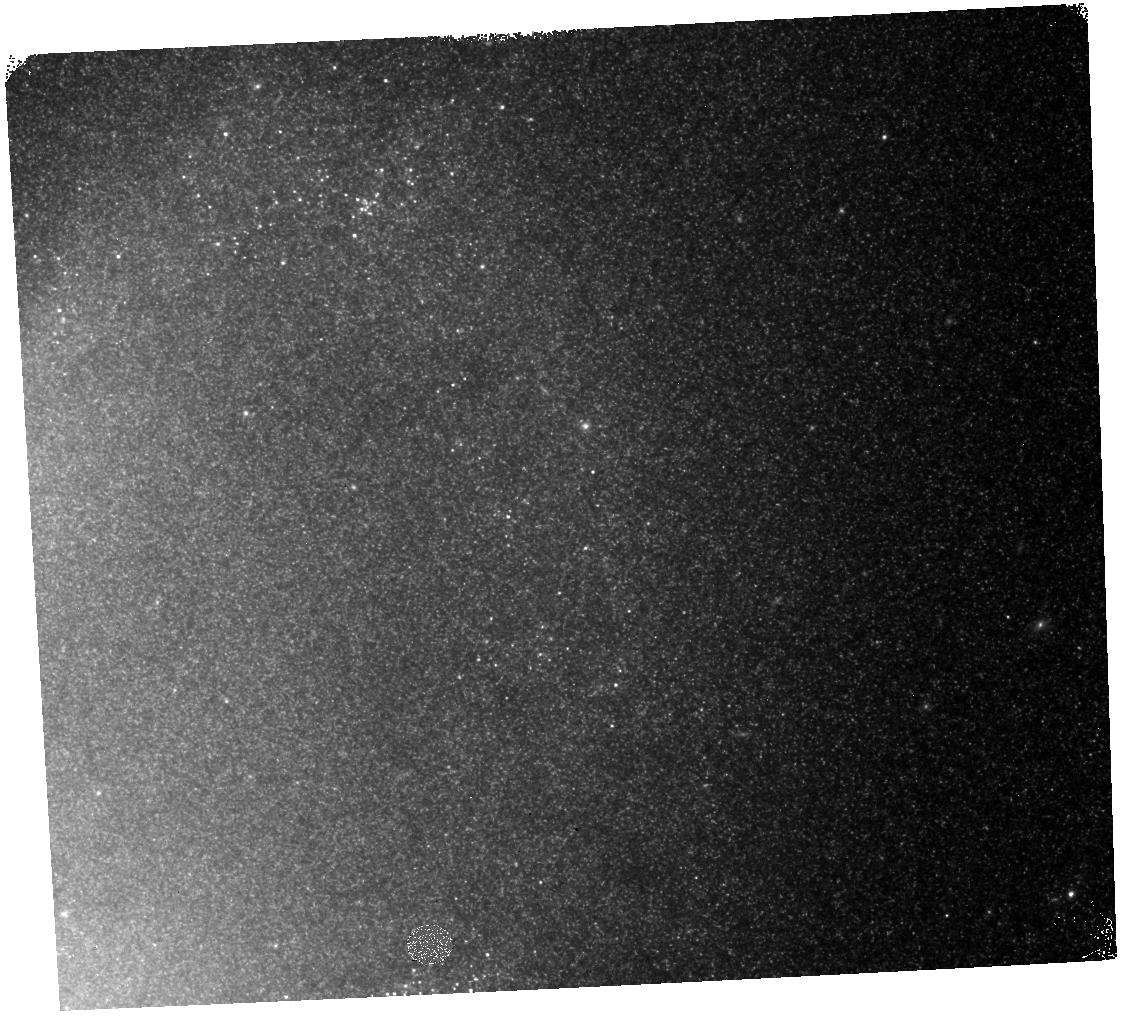
Target: NGC4258. Instrument: WFC3/IR. Filter: F125W. Exposure: 6 min. Observation ID: hst_13445_09_wfc3_ir_f125w_icaq09

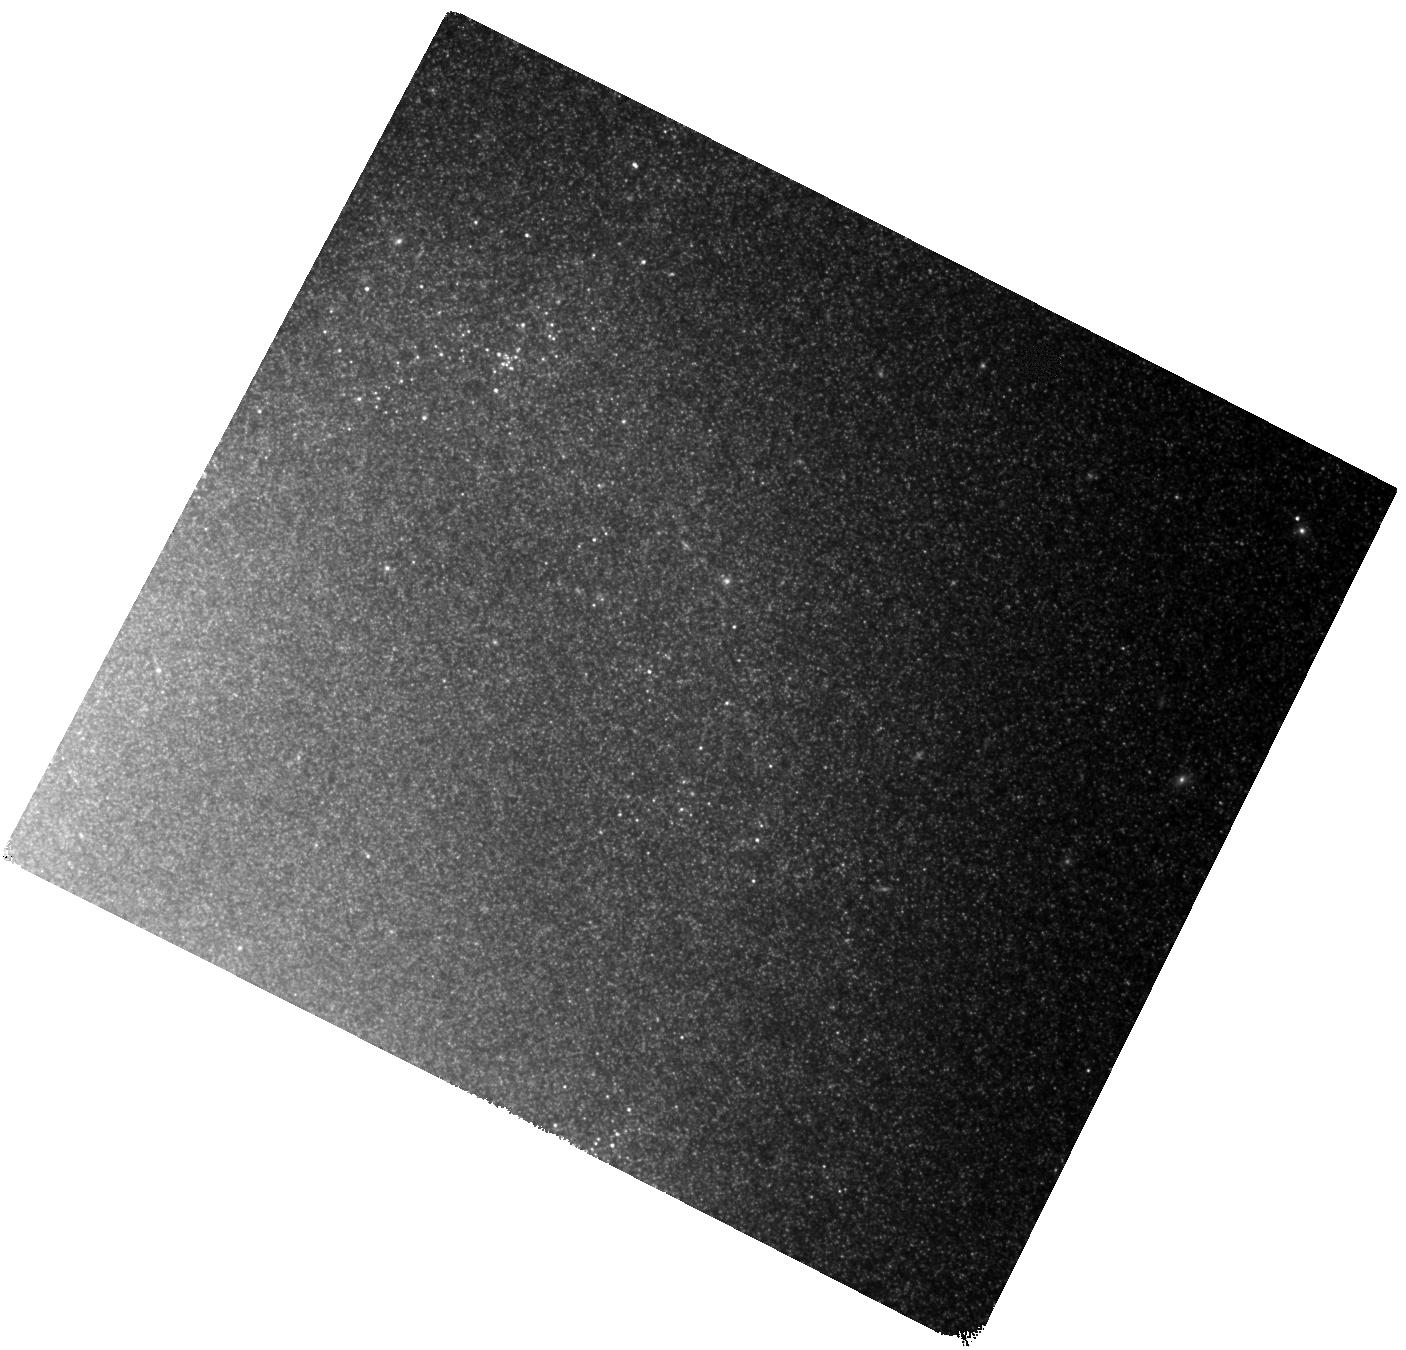
Target: NGC4258. Instrument: WFC3/IR. Filter: F160W. Exposure: 37 min. Observation ID: hst_13445_03_wfc3_ir_f160w_icaq03

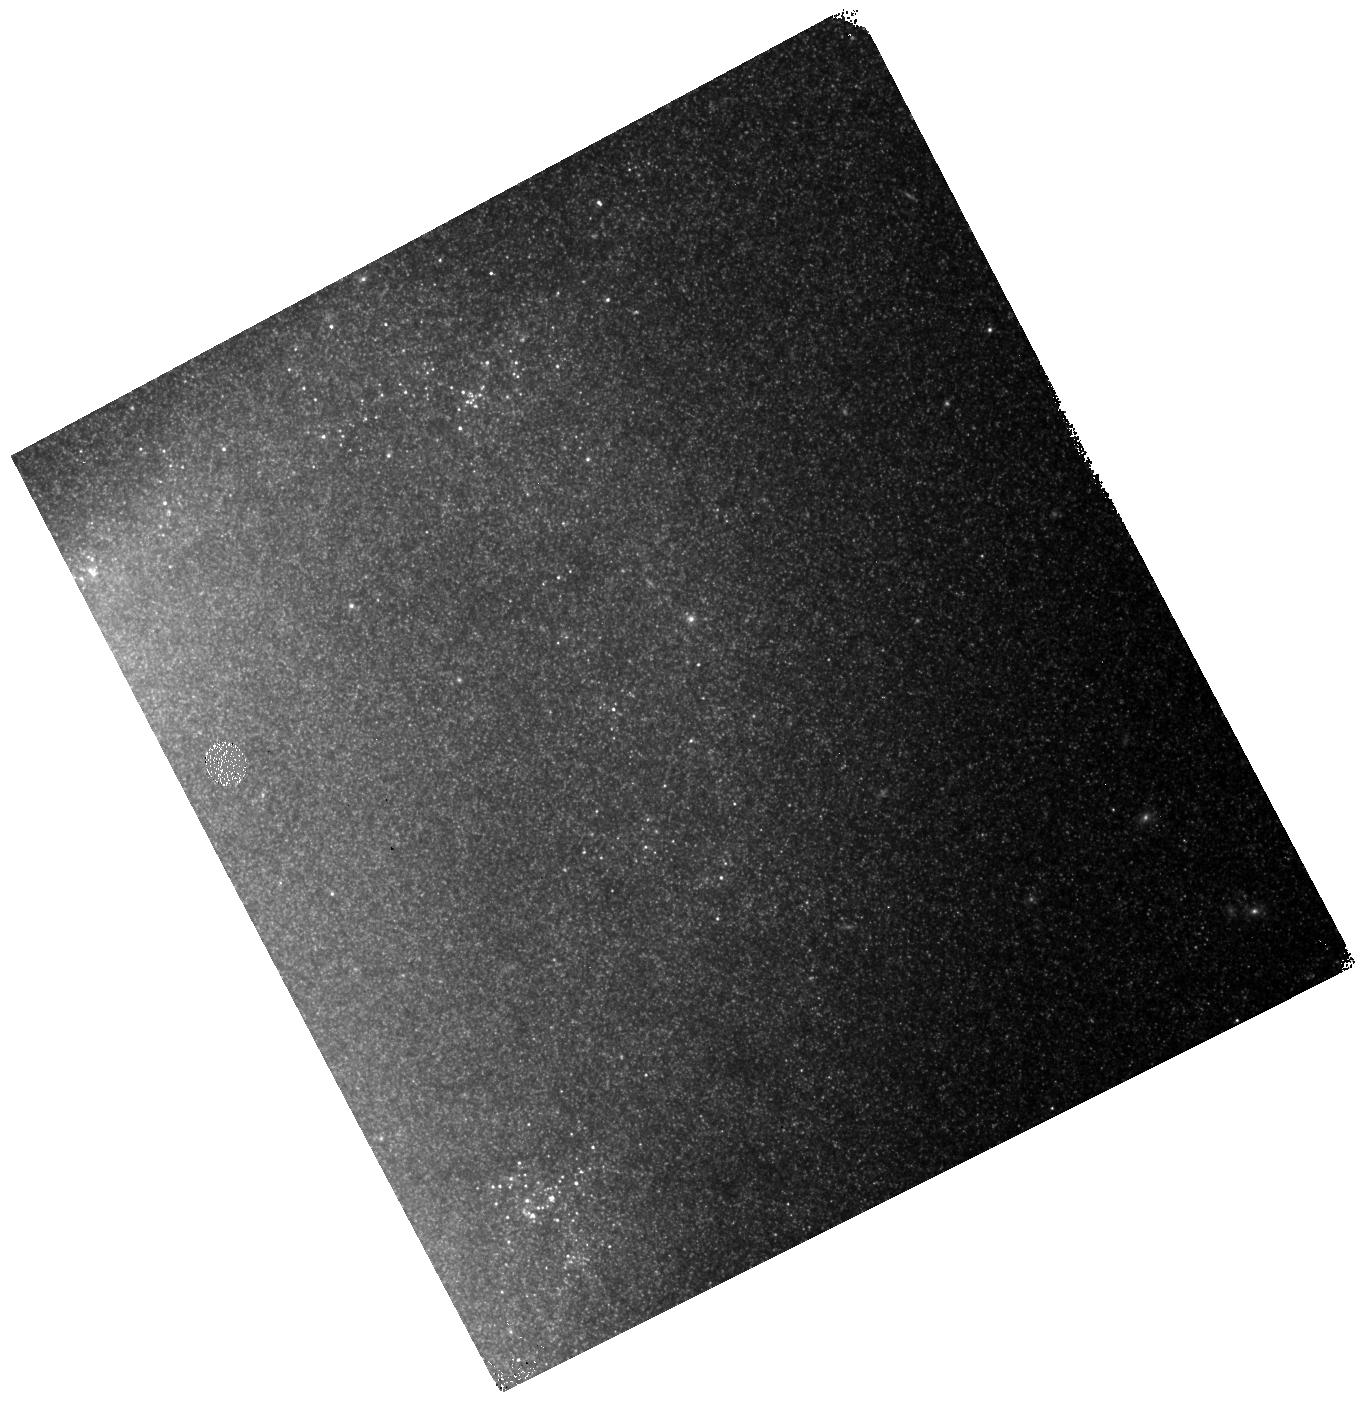
Target: NGC4258. Instrument: WFC3/IR. Filter: F125W. Exposure: 6 min. Observation ID: hst_13445_12_wfc3_ir_f125w_icaq12

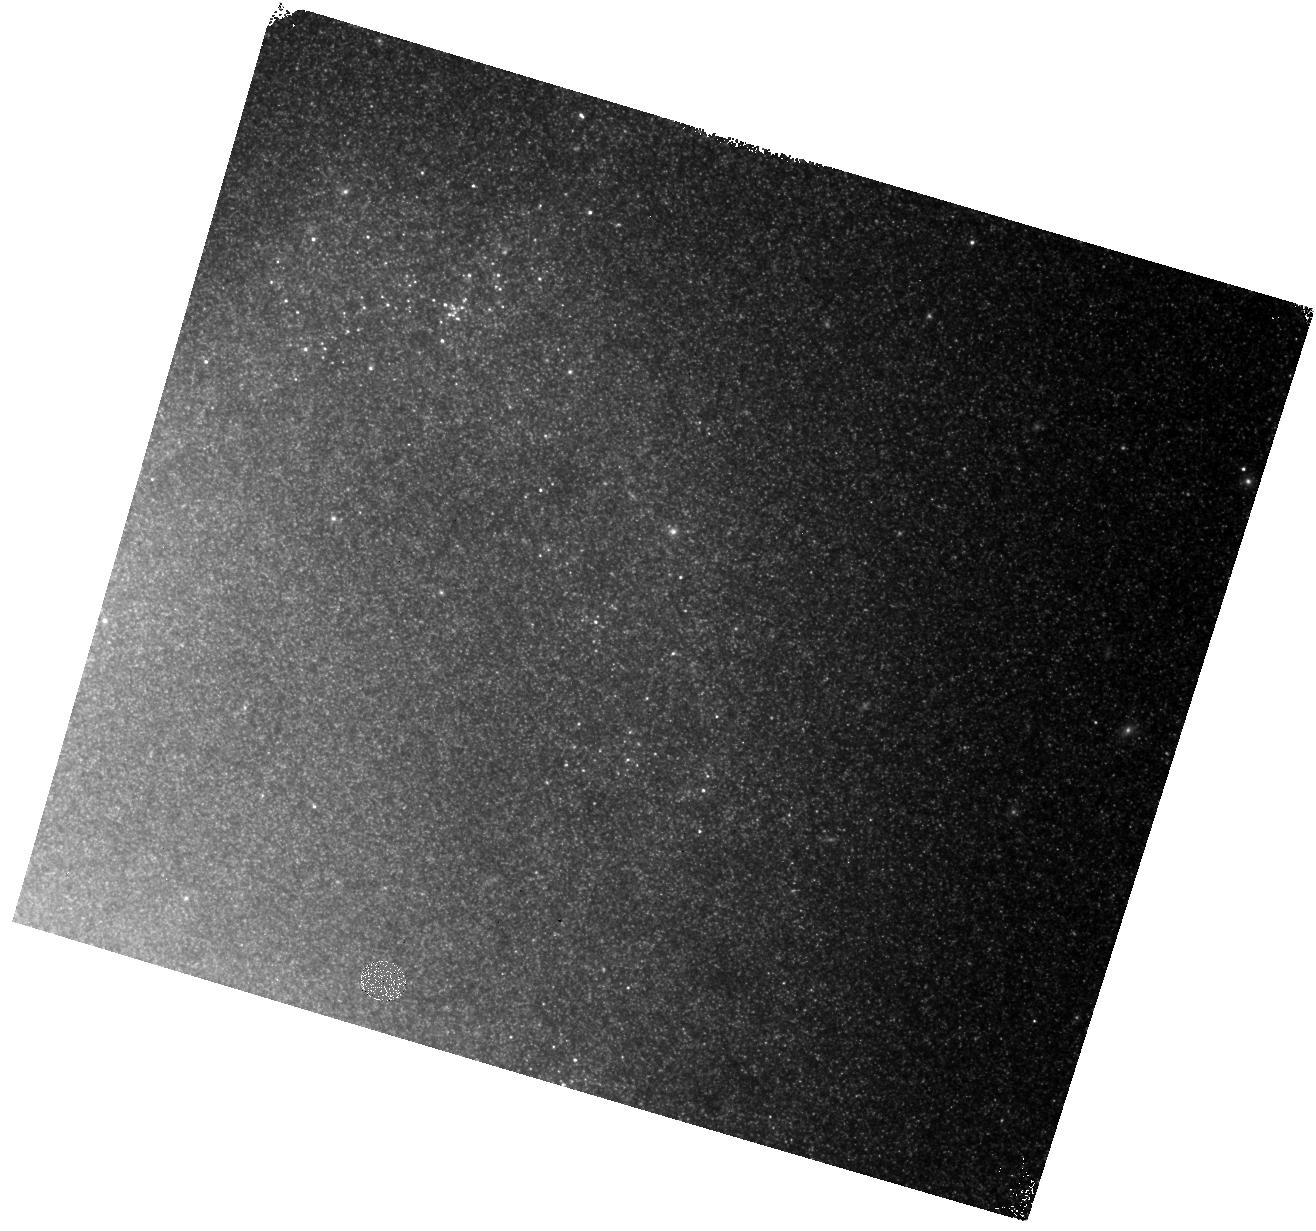
Target: NGC4258. Instrument: WFC3/IR. Filter: F125W. Exposure: 6 min. Observation ID: hst_13445_10_wfc3_ir_f125w_icaq10

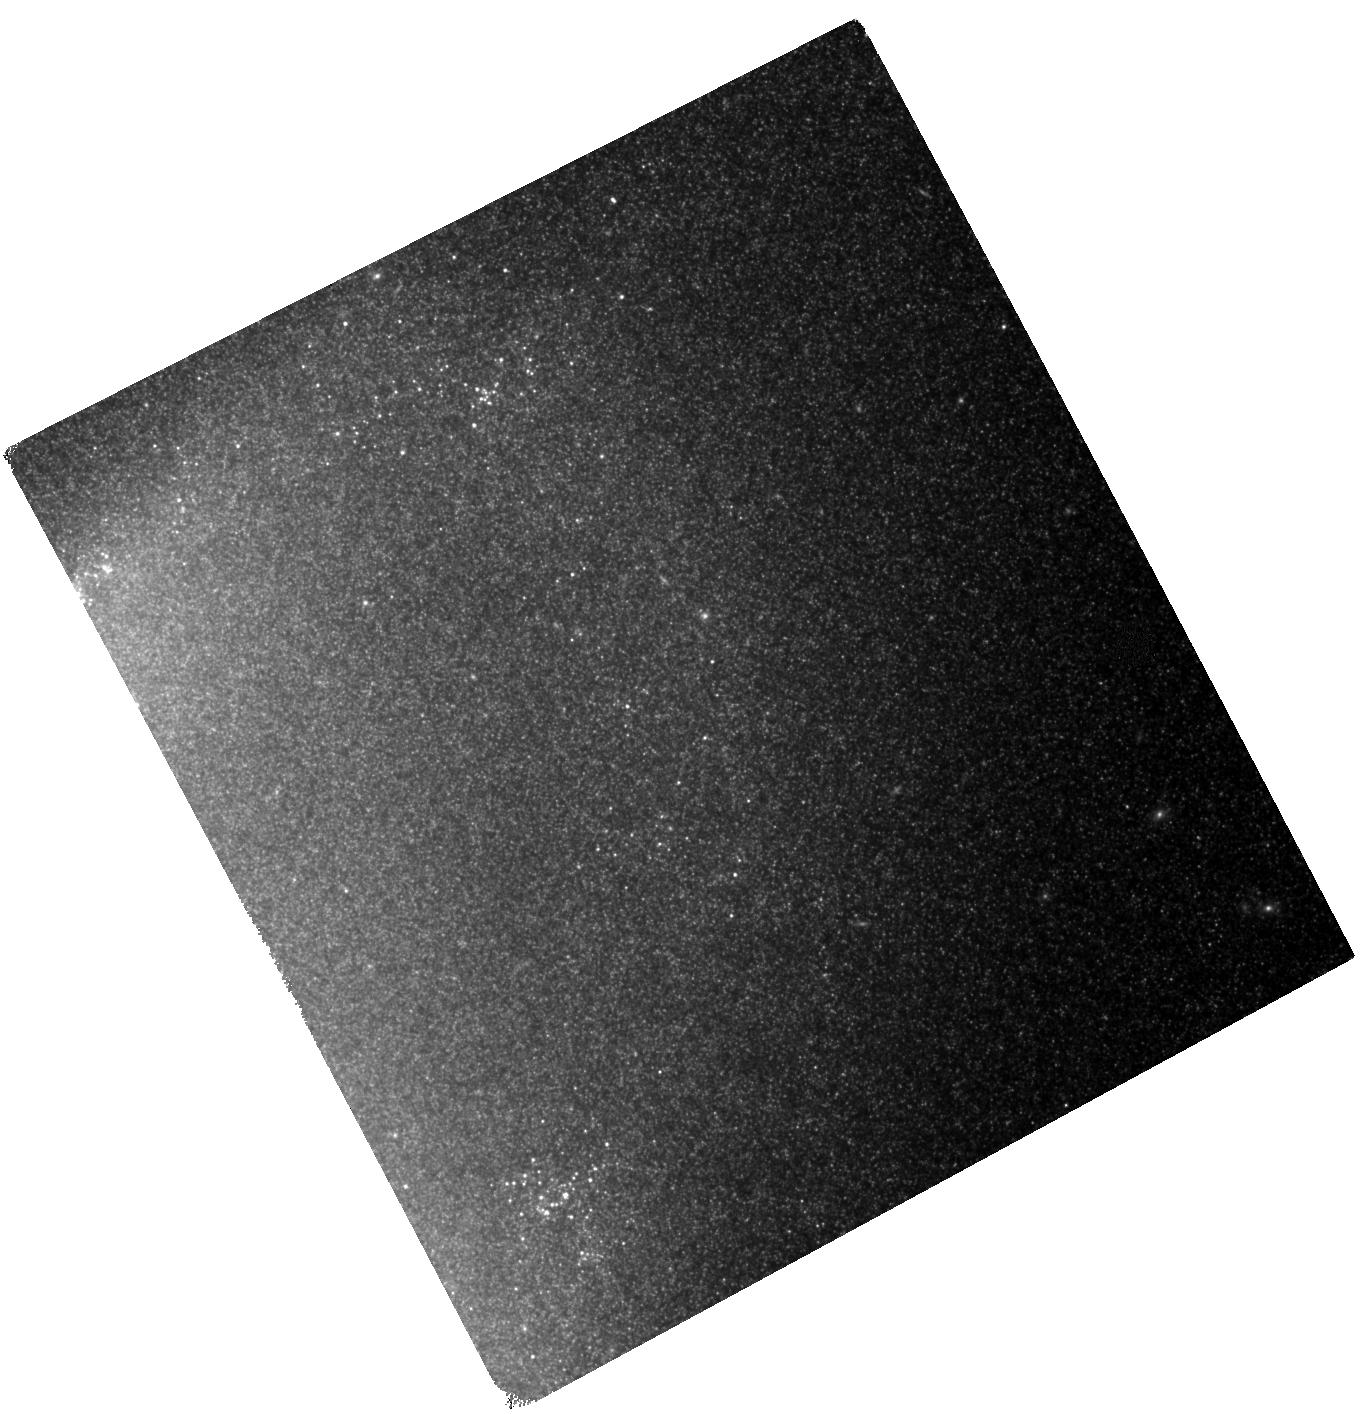
Target: NGC4258. Instrument: WFC3/IR. Filter: F160W. Exposure: 37 min. Observation ID: hst_13445_06_wfc3_ir_f160w_icaq06

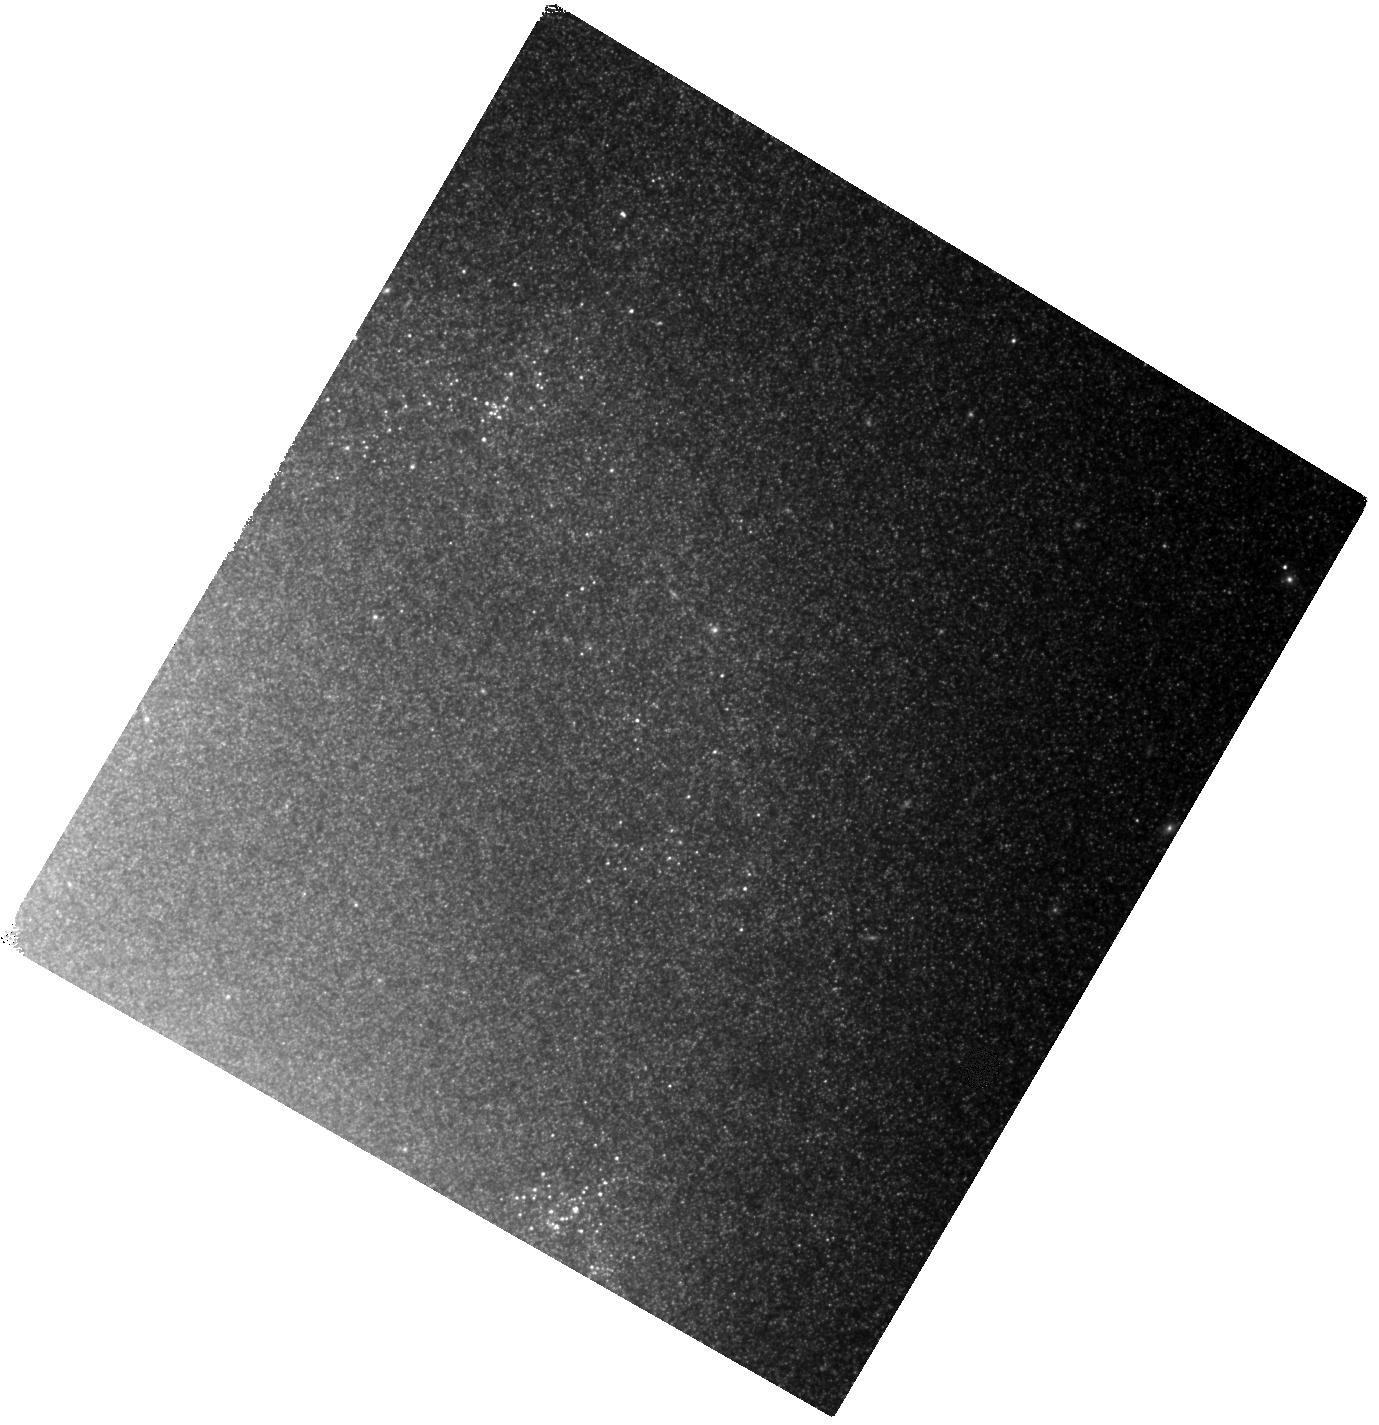
Target: NGC4258. Instrument: WFC3/IR. Filter: F160W. Exposure: 37 min. Observation ID: hst_13445_07_wfc3_ir_f160w_icaq07

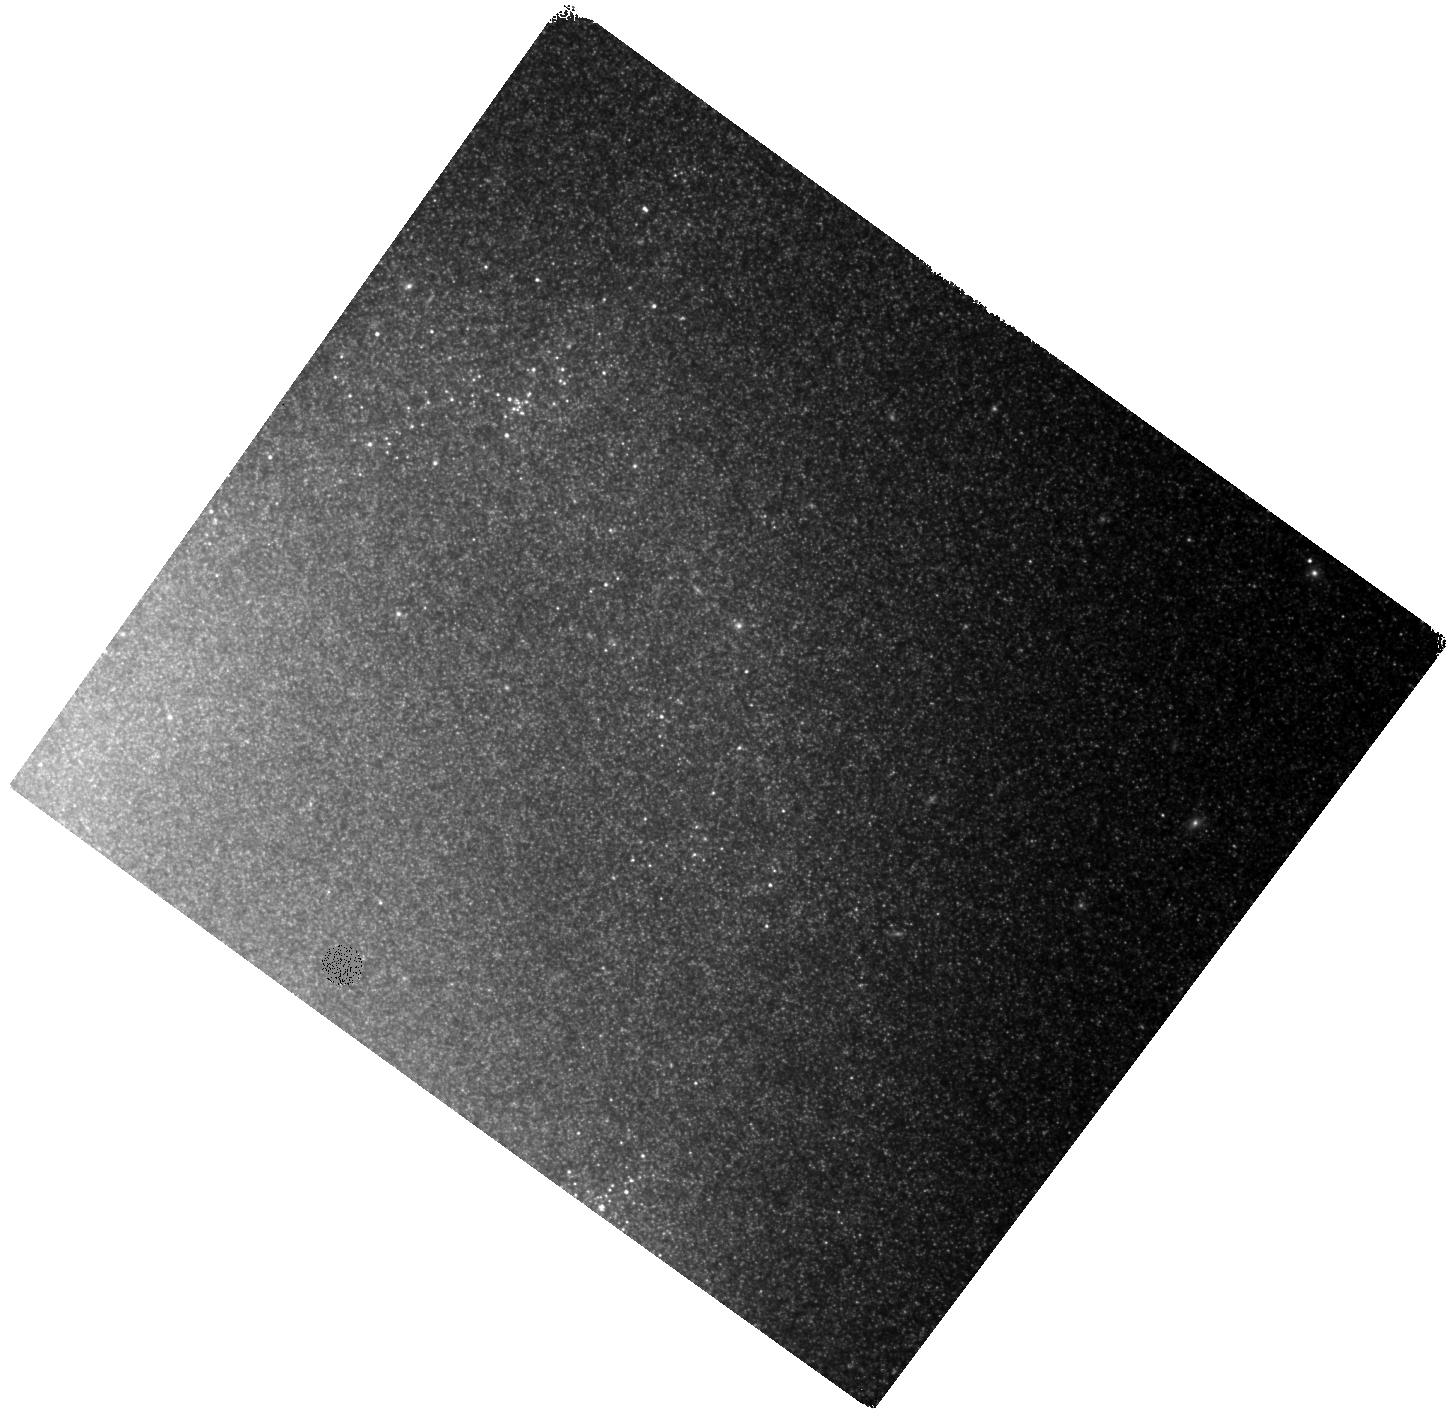
Target: NGC4258. Instrument: WFC3/IR. Filter: F160W. Exposure: 37 min. Observation ID: hst_13445_11_wfc3_ir_f160w_icaq11

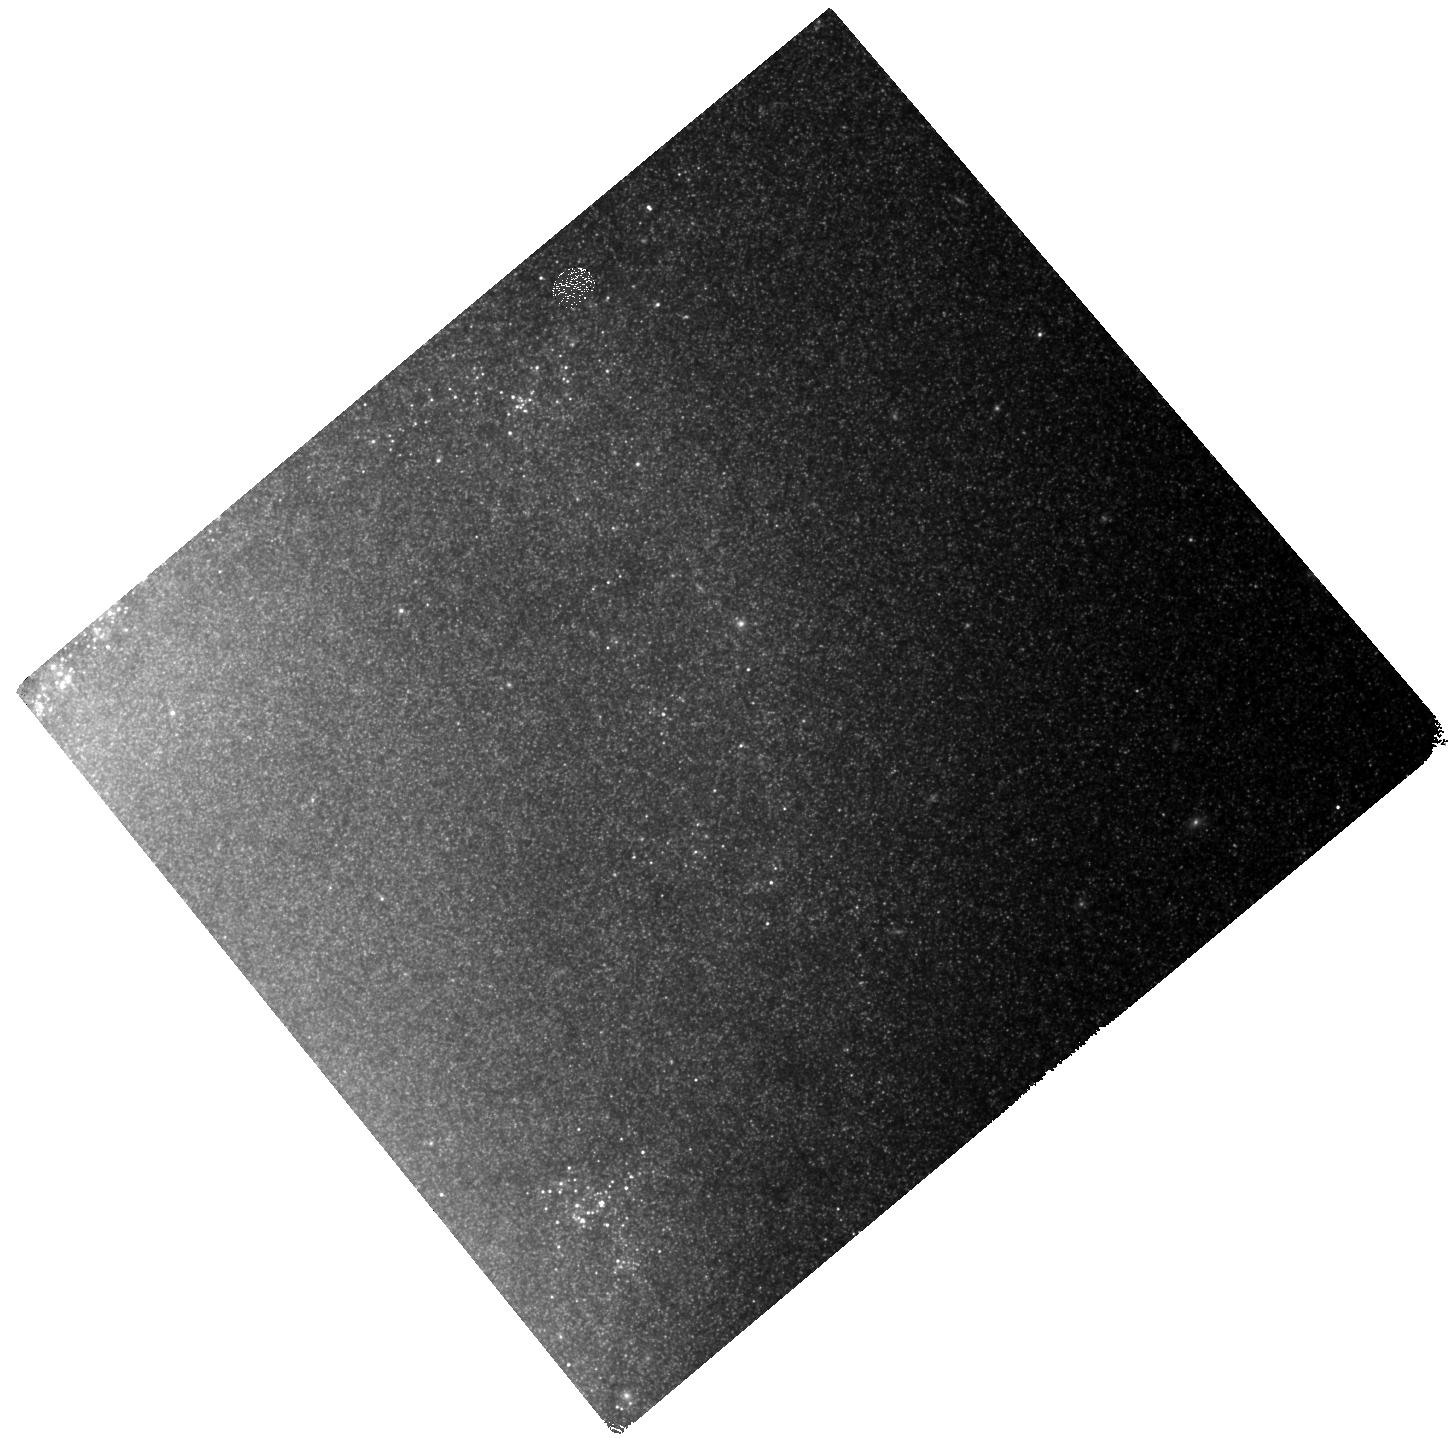
Target: NGC4258. Instrument: WFC3/IR. Filter: F125W. Exposure: 47 min. Observation ID: hst_13445_01_wfc3_ir_f125w_icaq01

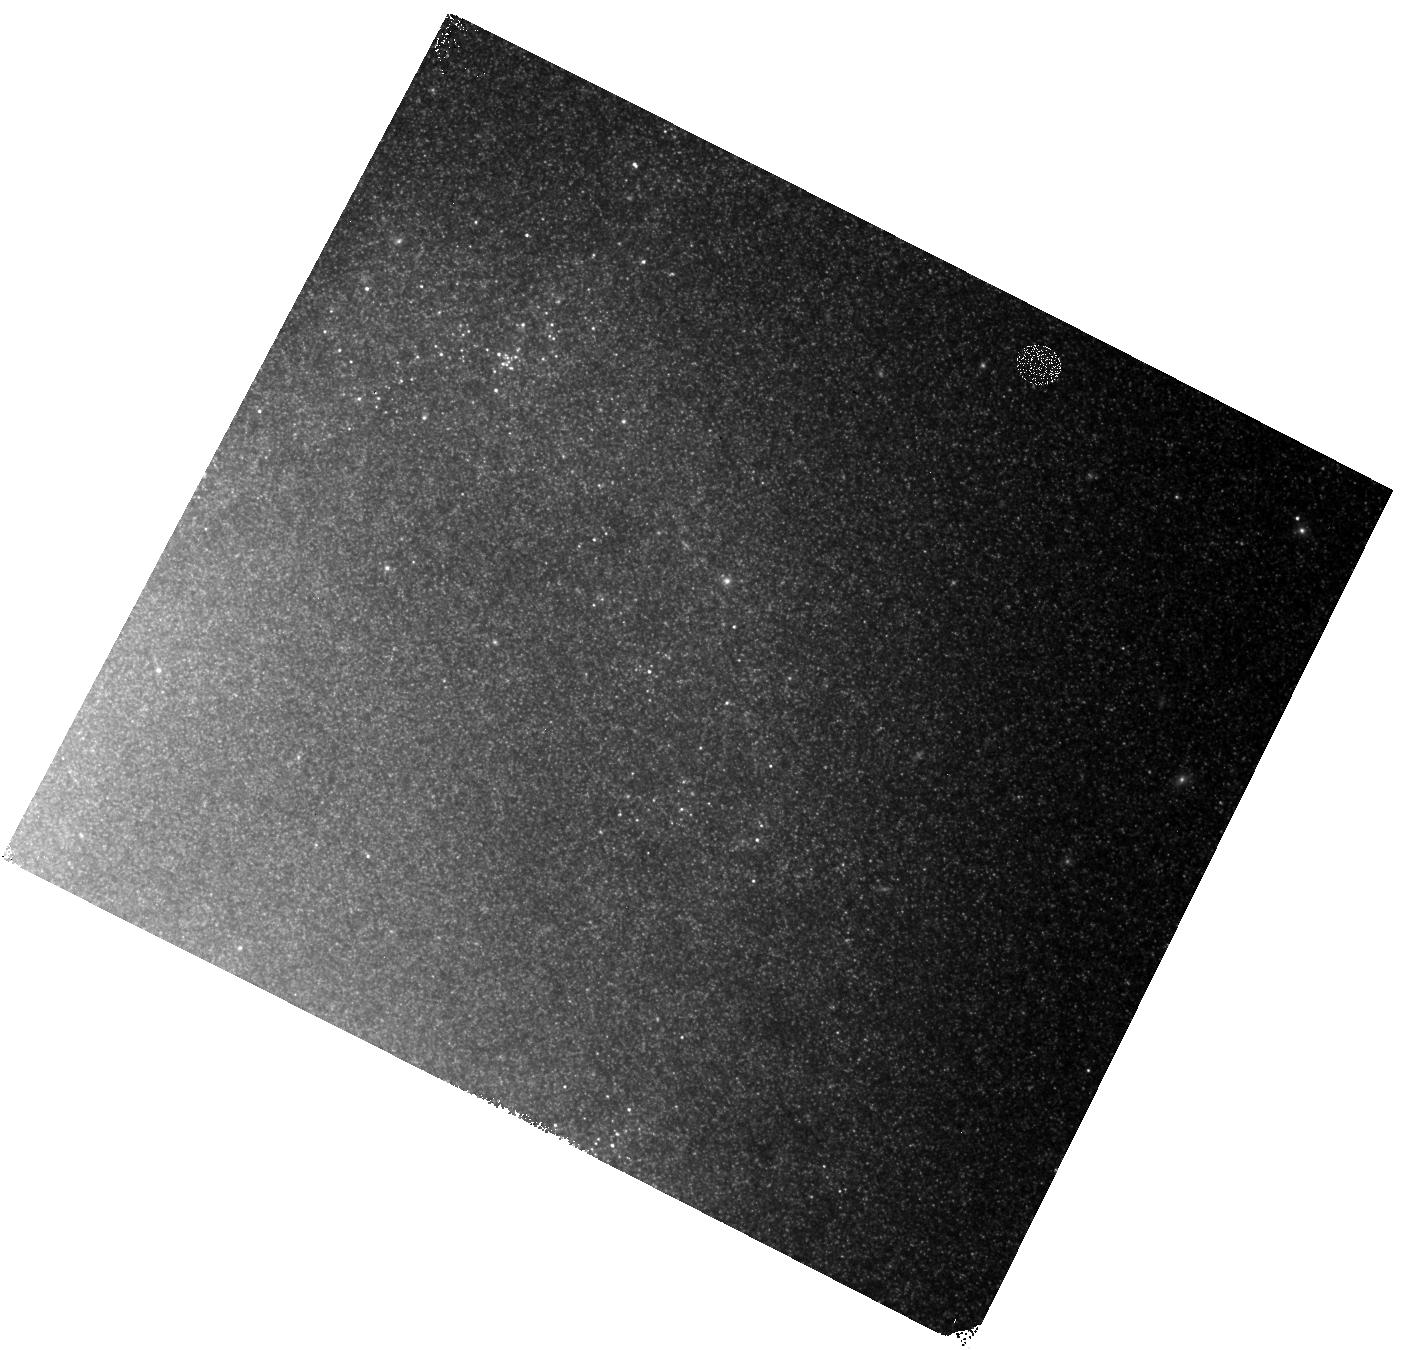
Target: NGC4258. Instrument: WFC3/IR. Filter: F125W. Exposure: 6 min. Observation ID: hst_13445_03_wfc3_ir_f125w_icaq03

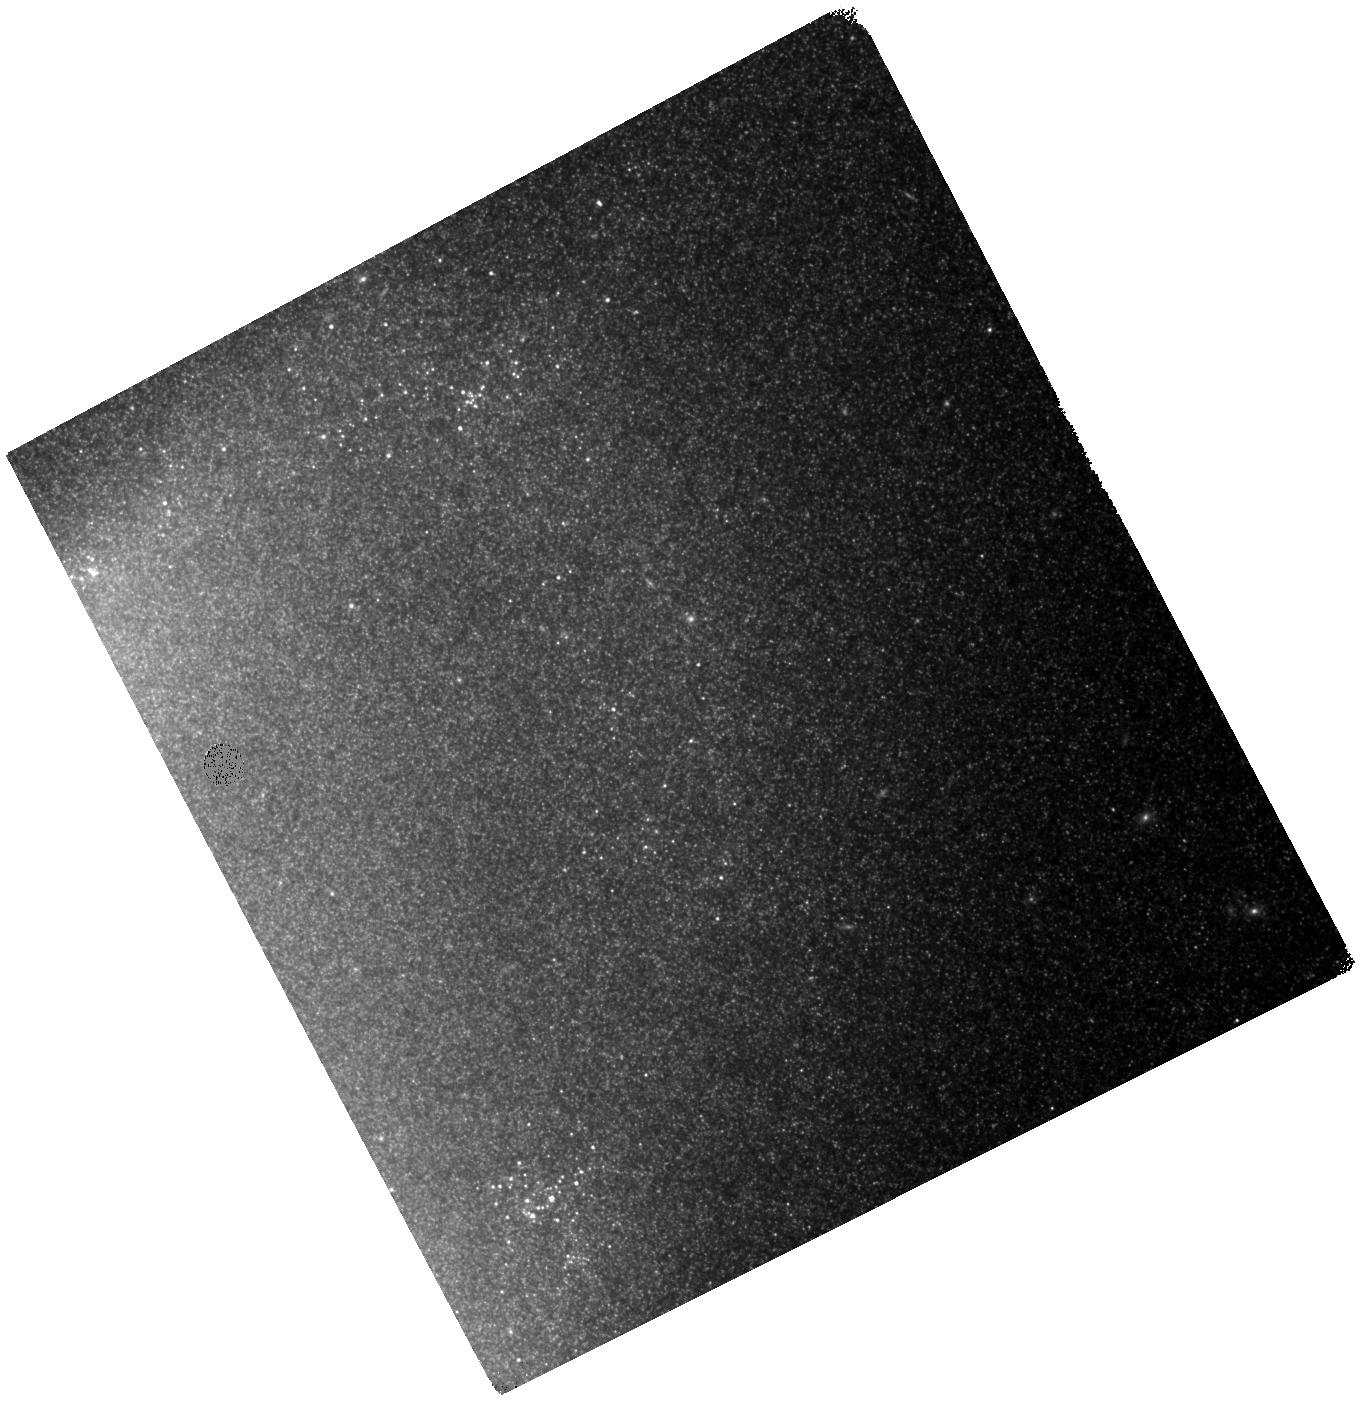
Target: NGC4258. Instrument: WFC3/IR. Filter: F160W. Exposure: 37 min. Observation ID: hst_13445_12_wfc3_ir_f160w_icaq12

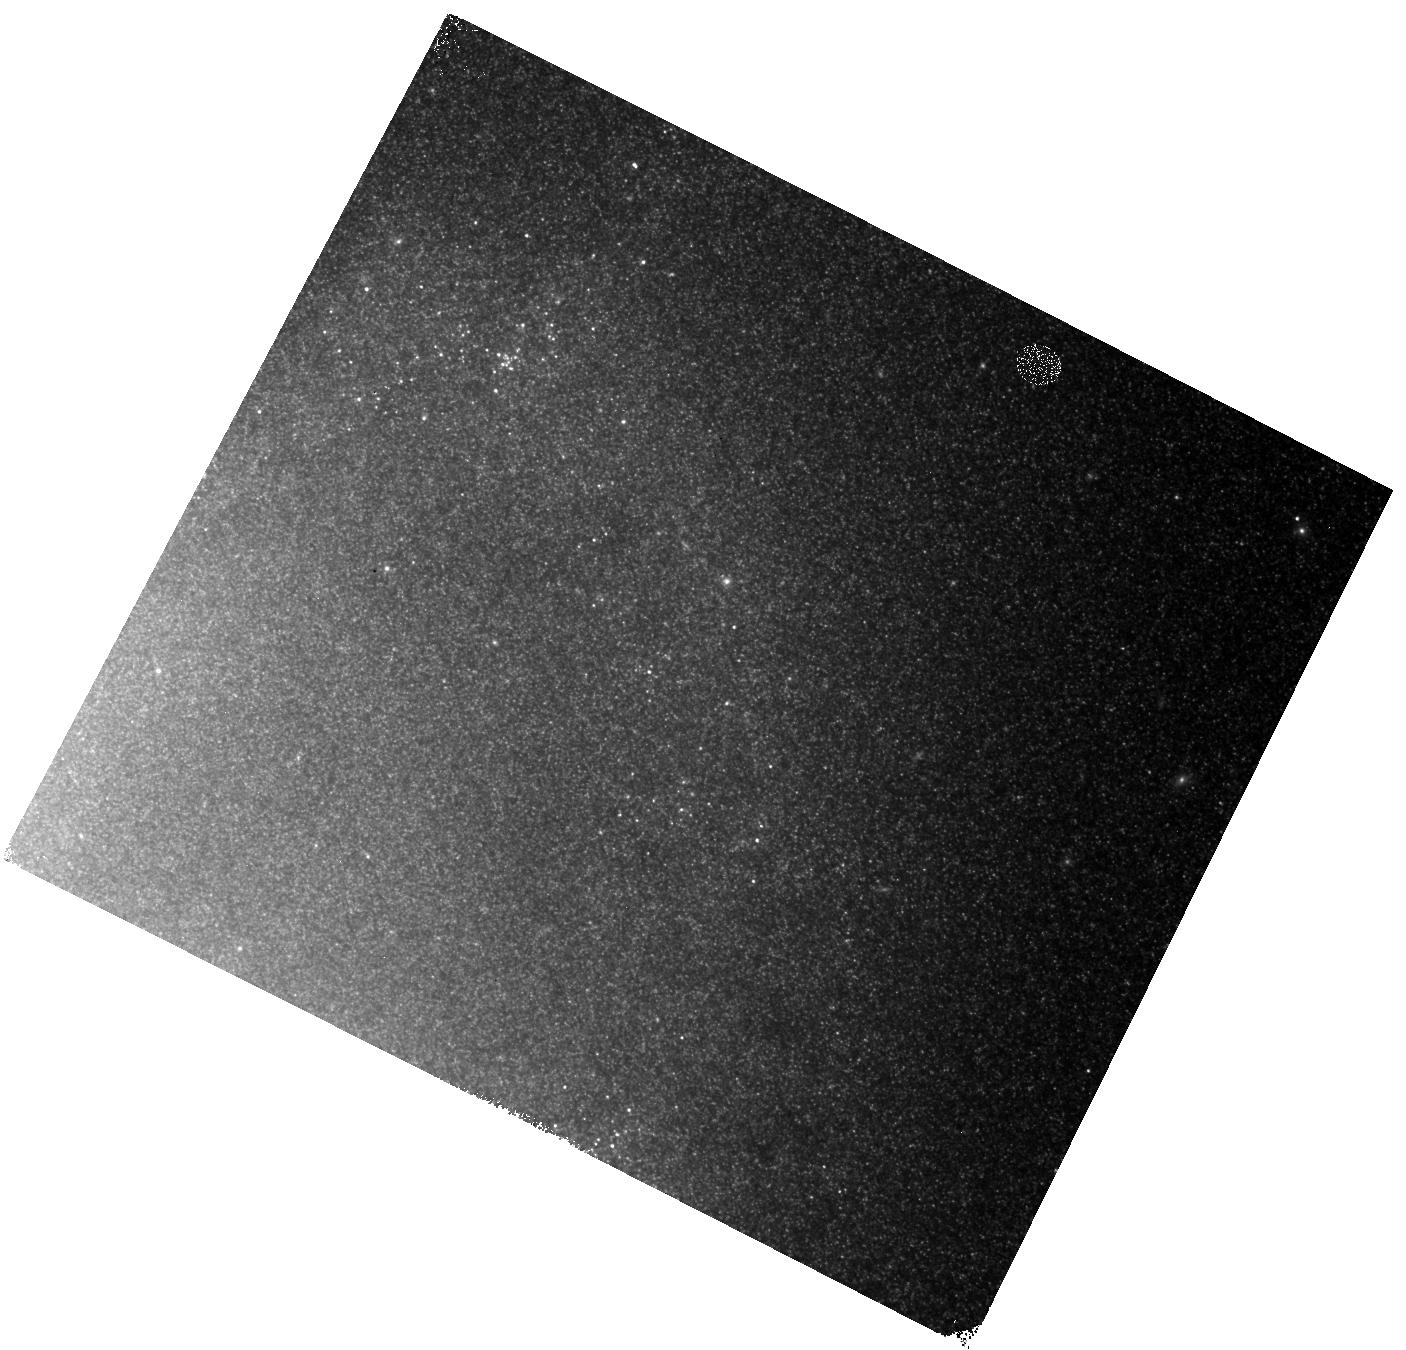
Target: NGC4258. Instrument: WFC3/IR. Filter: F125W. Exposure: 6 min. Observation ID: hst_13445_04_wfc3_ir_f125w_icaq04

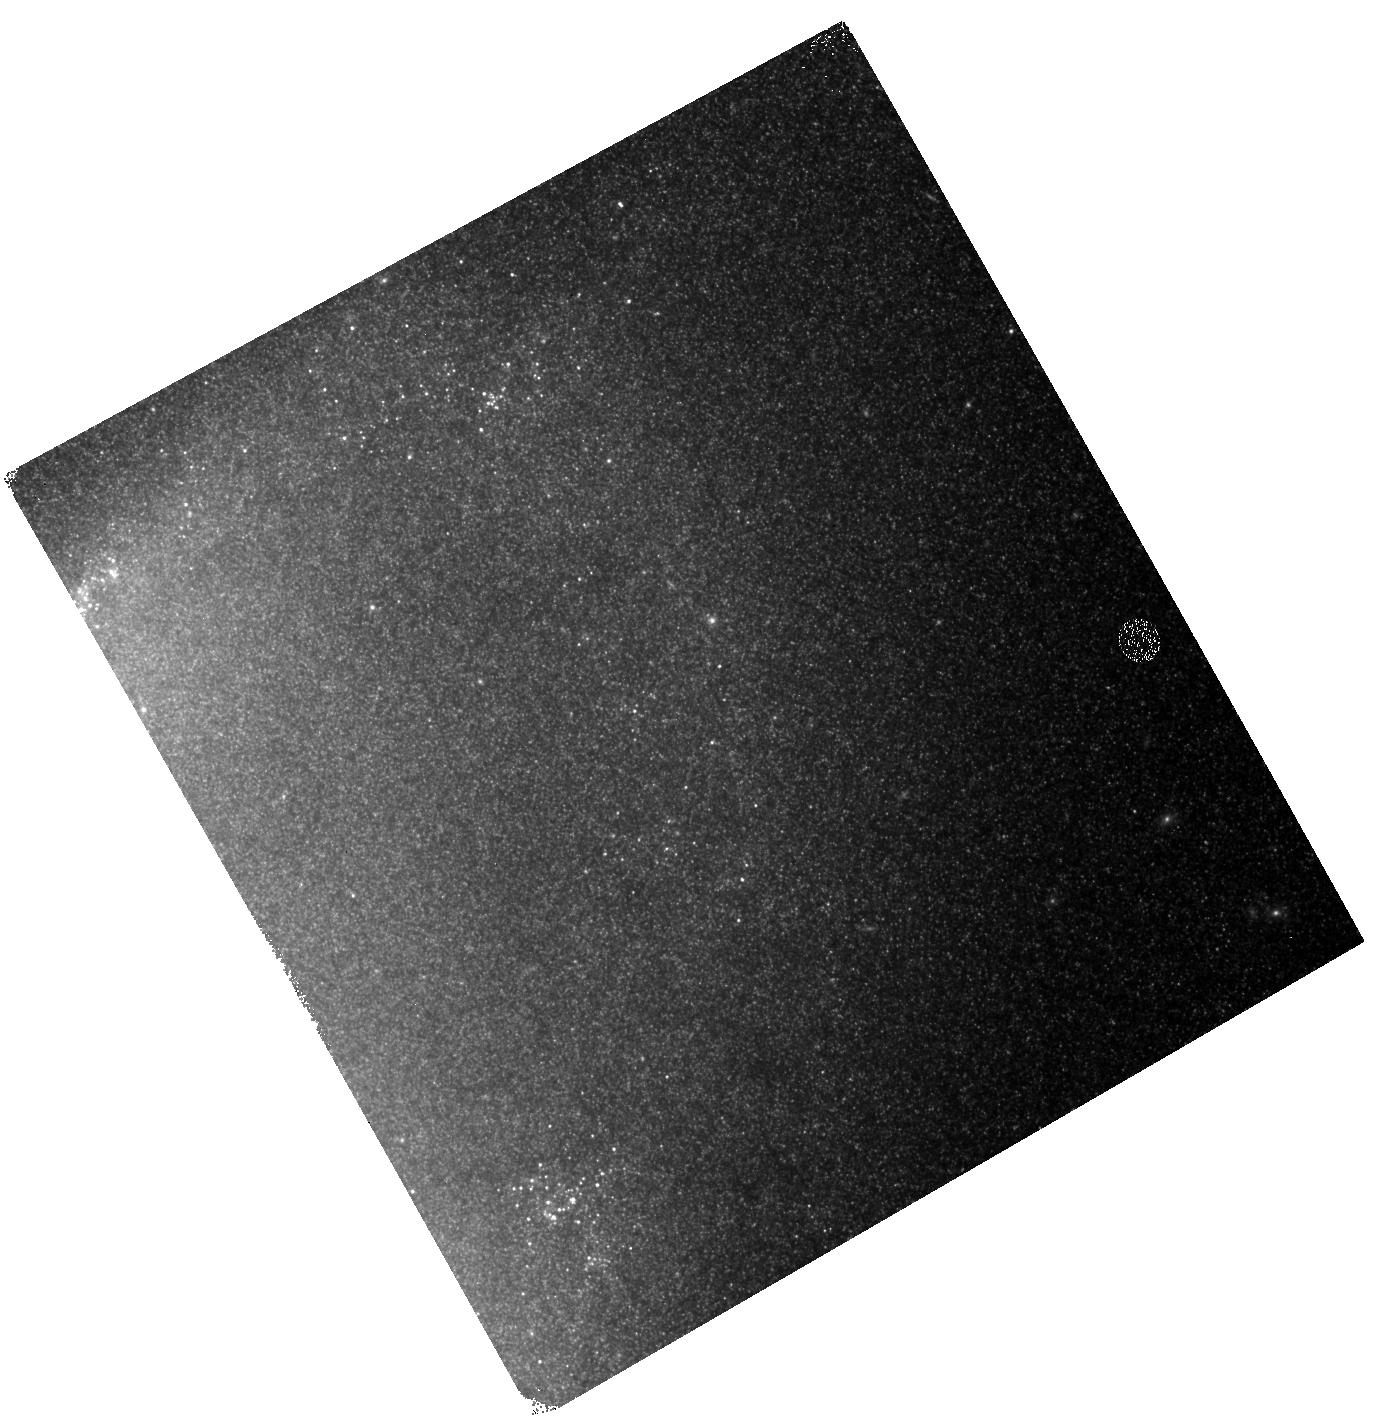
Target: NGC4258. Instrument: WFC3/IR. Filter: F125W. Exposure: 6 min. Observation ID: hst_13445_05_wfc3_ir_f125w_icaq05

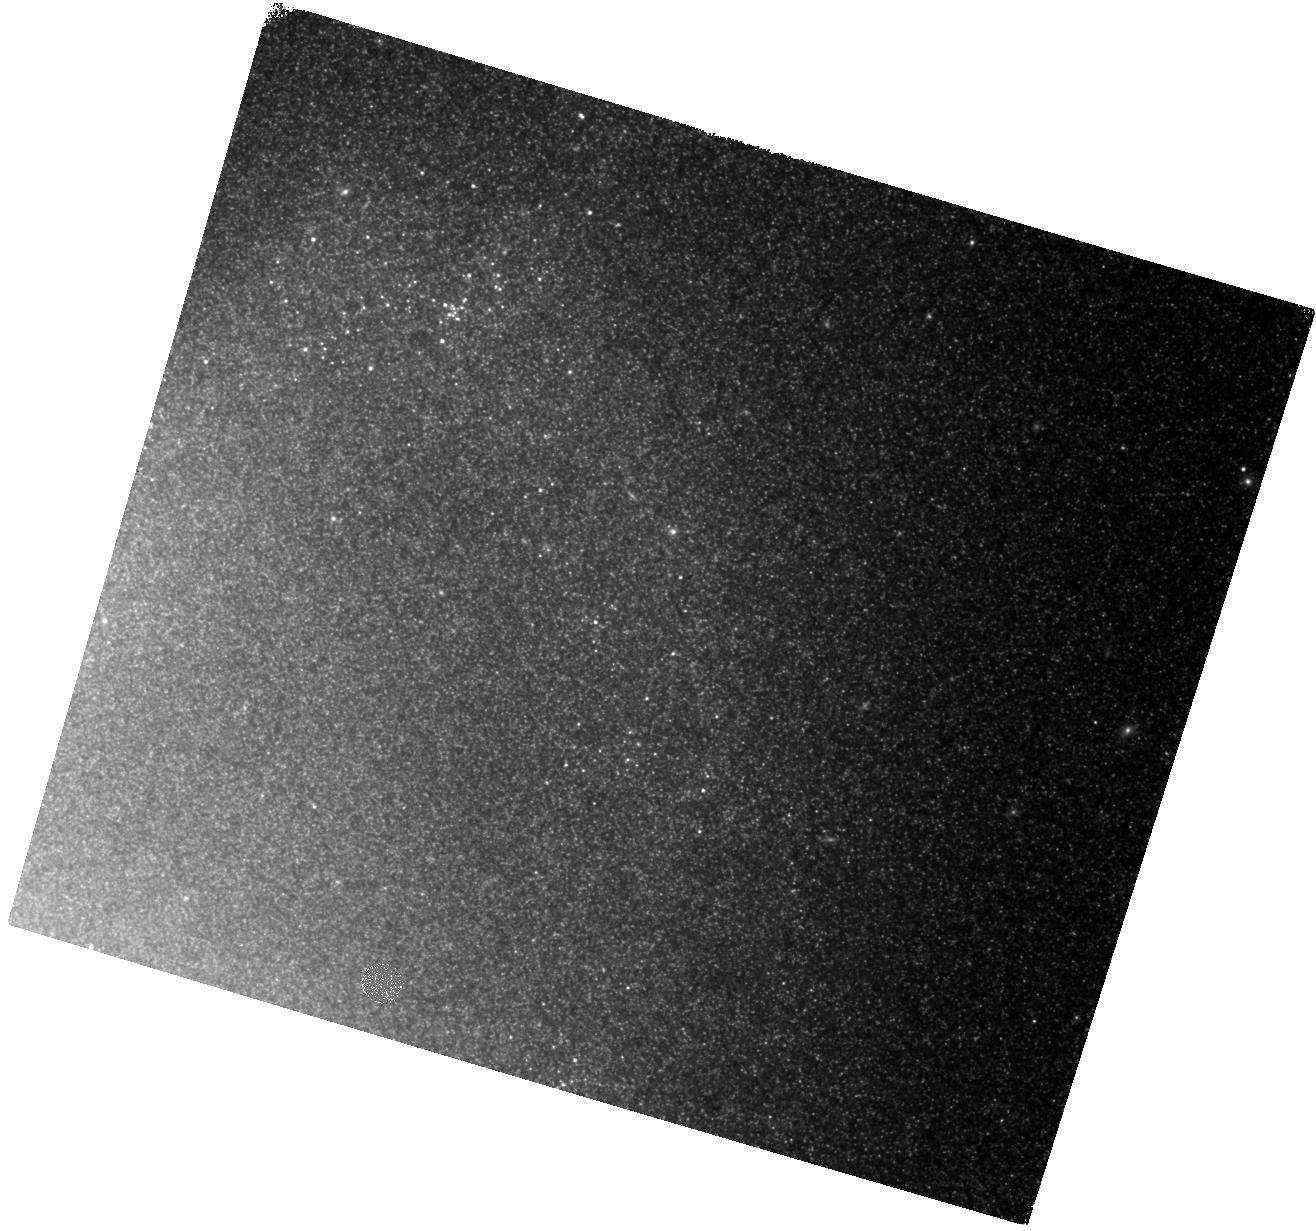
Target: NGC4258. Instrument: WFC3/IR. Filter: F160W. Exposure: 37 min. Observation ID: hst_13445_10_wfc3_ir_f160w_icaq10

Absolute Calibration of the Extragalactic Mira Period-Luminosity Relation (PI: Bloom, Joshua S.)

In this era of precision measurement of the parameters of the cosmological equation of state, constraining the present-day value of the Hubble constant remains a vital endeavor: uncertainties in H_0 couple directly to imprecision in the matter and dark energy contributions to the evolution of the universe (e.g., w, and w1). Starting with the HST Key Project more than a decade ago, the uncertainty in H_0 has been cut from over 10% to something approaching 3%. A major advance was made recently, leapfrogging Milky Way calibrations, by directly anchoring the infrared Cepheid Period-Luminosity (PL) relation to NGC 4258, the famous megamaser galaxy with a highly precise geometric distance. We propose to anchor the infrared PL relation of Mira variables to NGC 4258, providing the first-ever absolute extragalactic PL relation of such stars, opening a new avenue for precision H_0 efforts. In the infrared, Miras are comparable in absolute magnitude to Cepheids, and thus are direct complements to Cepheids within the same volume (up to ~25 Mpc). The principal advantage of Miras, however, is that they are ~20 times more numerous than Cepheids. Thus, a Mira-focused distance measurement study can cover 5% of the surface area of a Cepheid-focused study and achieve a comparable distance measurement accuracy. Over the 12 proposed visits with WFC3/F160W/F125W, and coupled with previous observations of the field, we expect to discover and characterize ~1000 Miras, accurately identifying periods <~ 550 days. This investment now should demonstrate significant observing efficiency increases for JWST if indeed Miras are found to be an acceptable replacement to Cepheids.